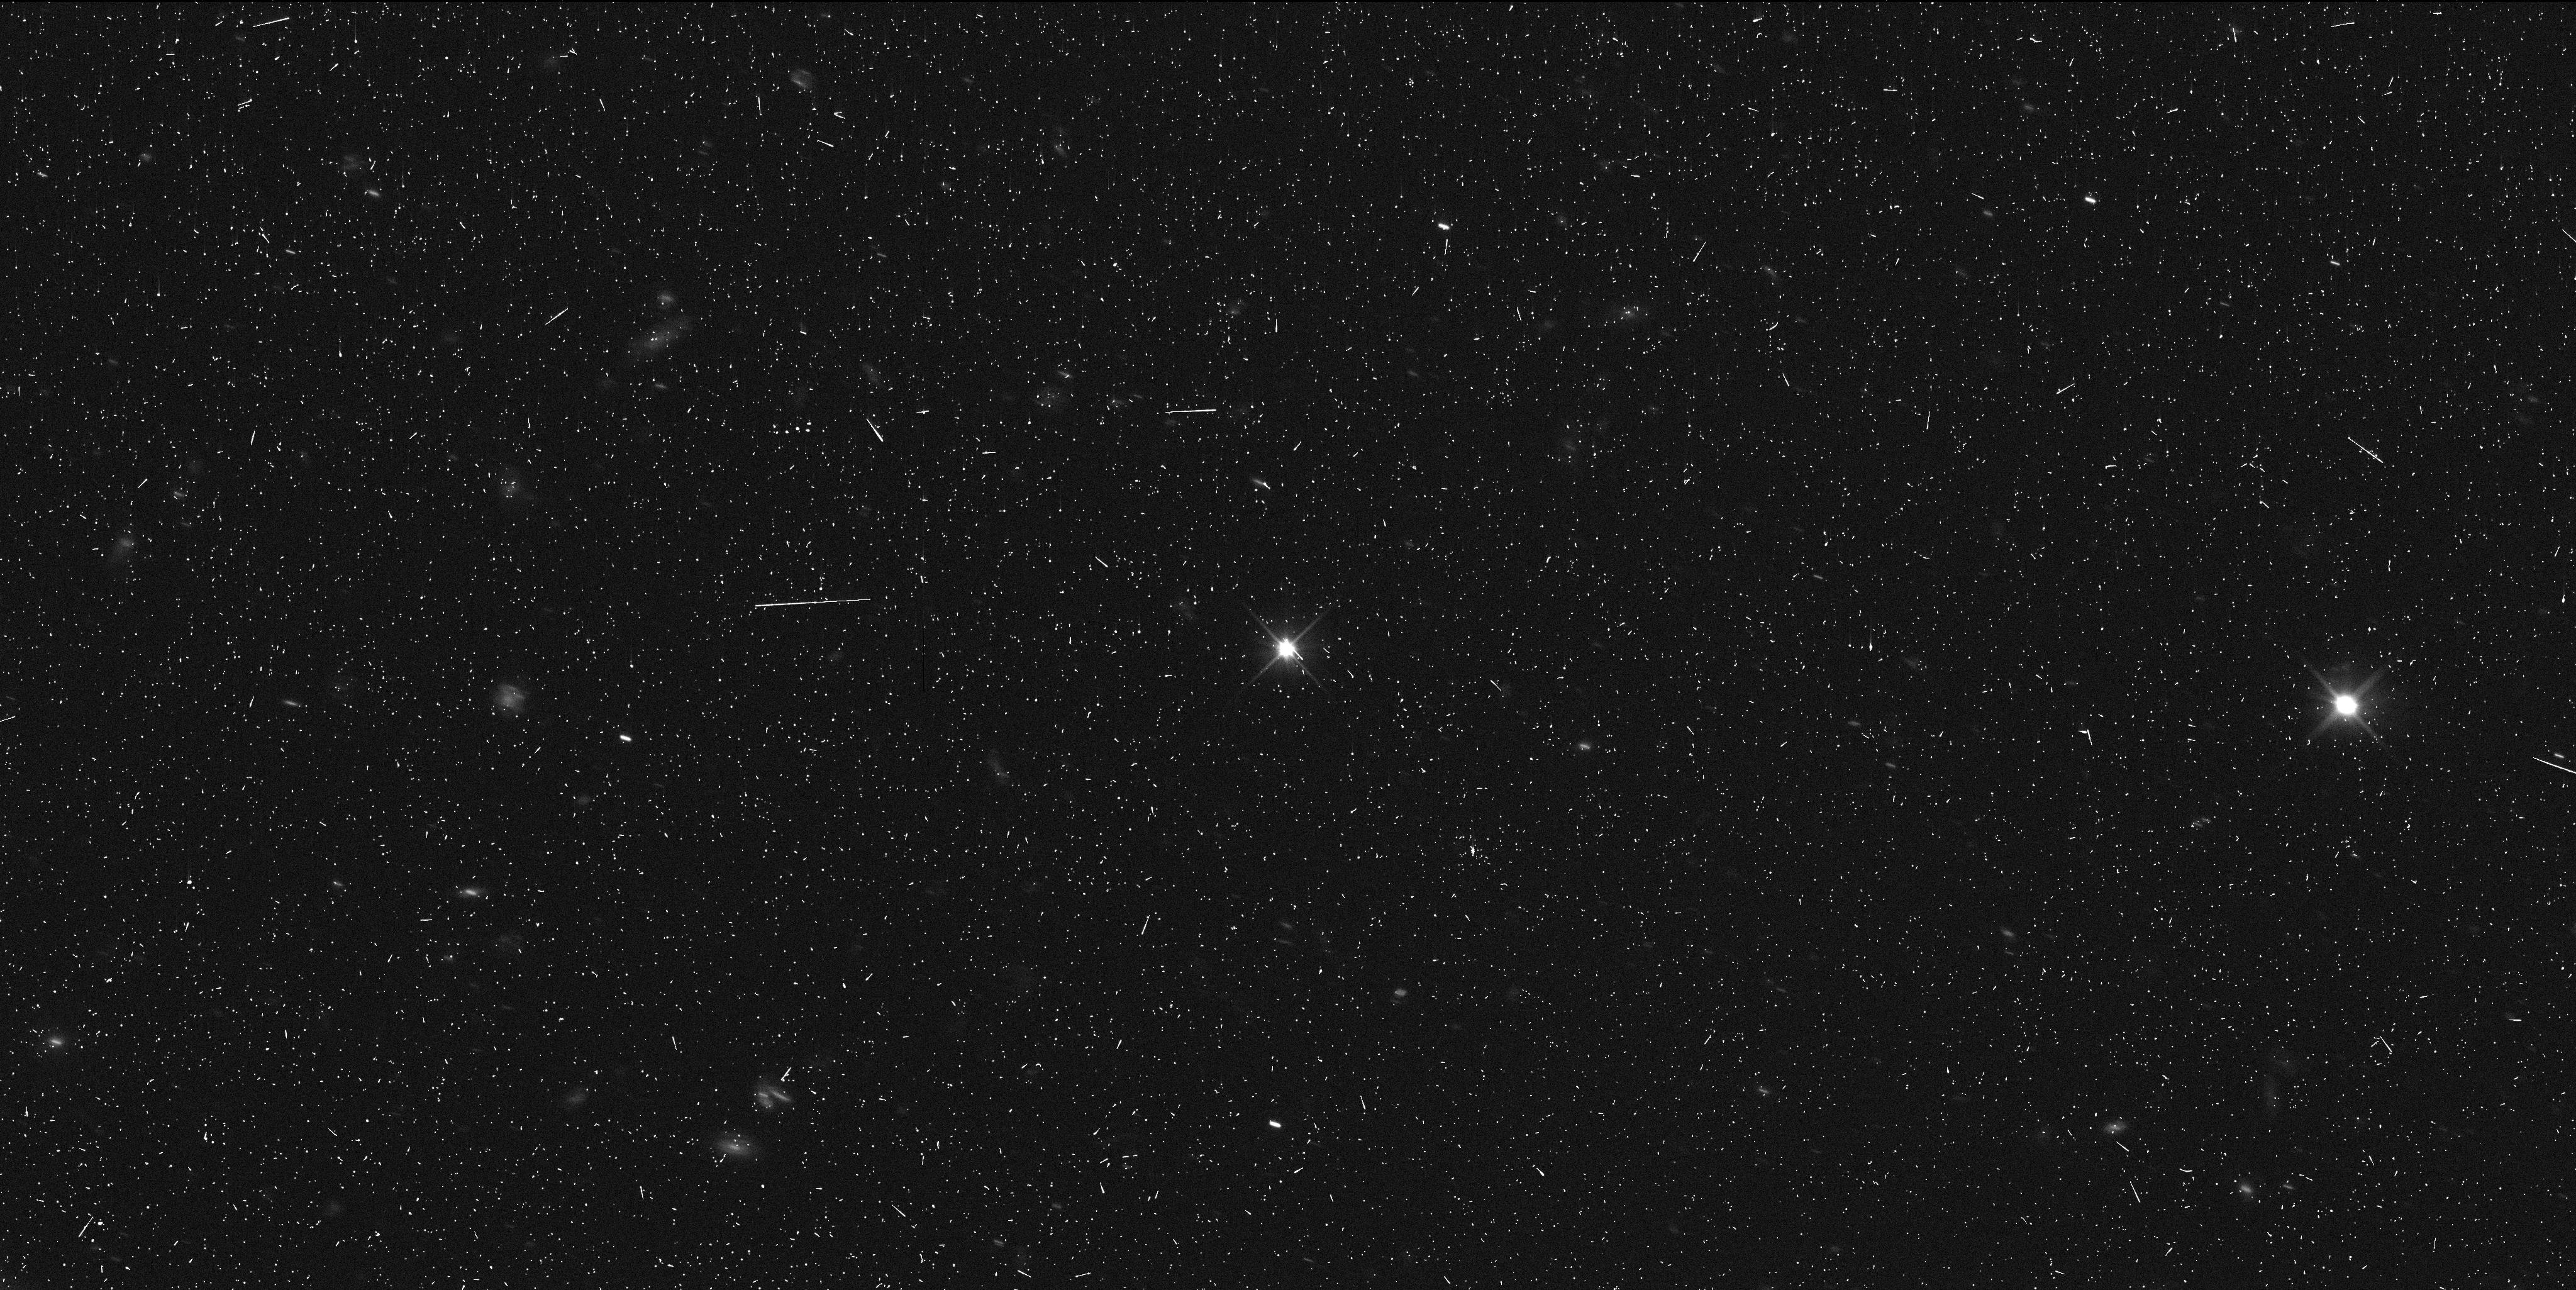
Target: MAKEMAKE
Instrument: WFC3/UVIS
Filter: F350LP
Exposure: 12 min
Observation ID: icoh03diq

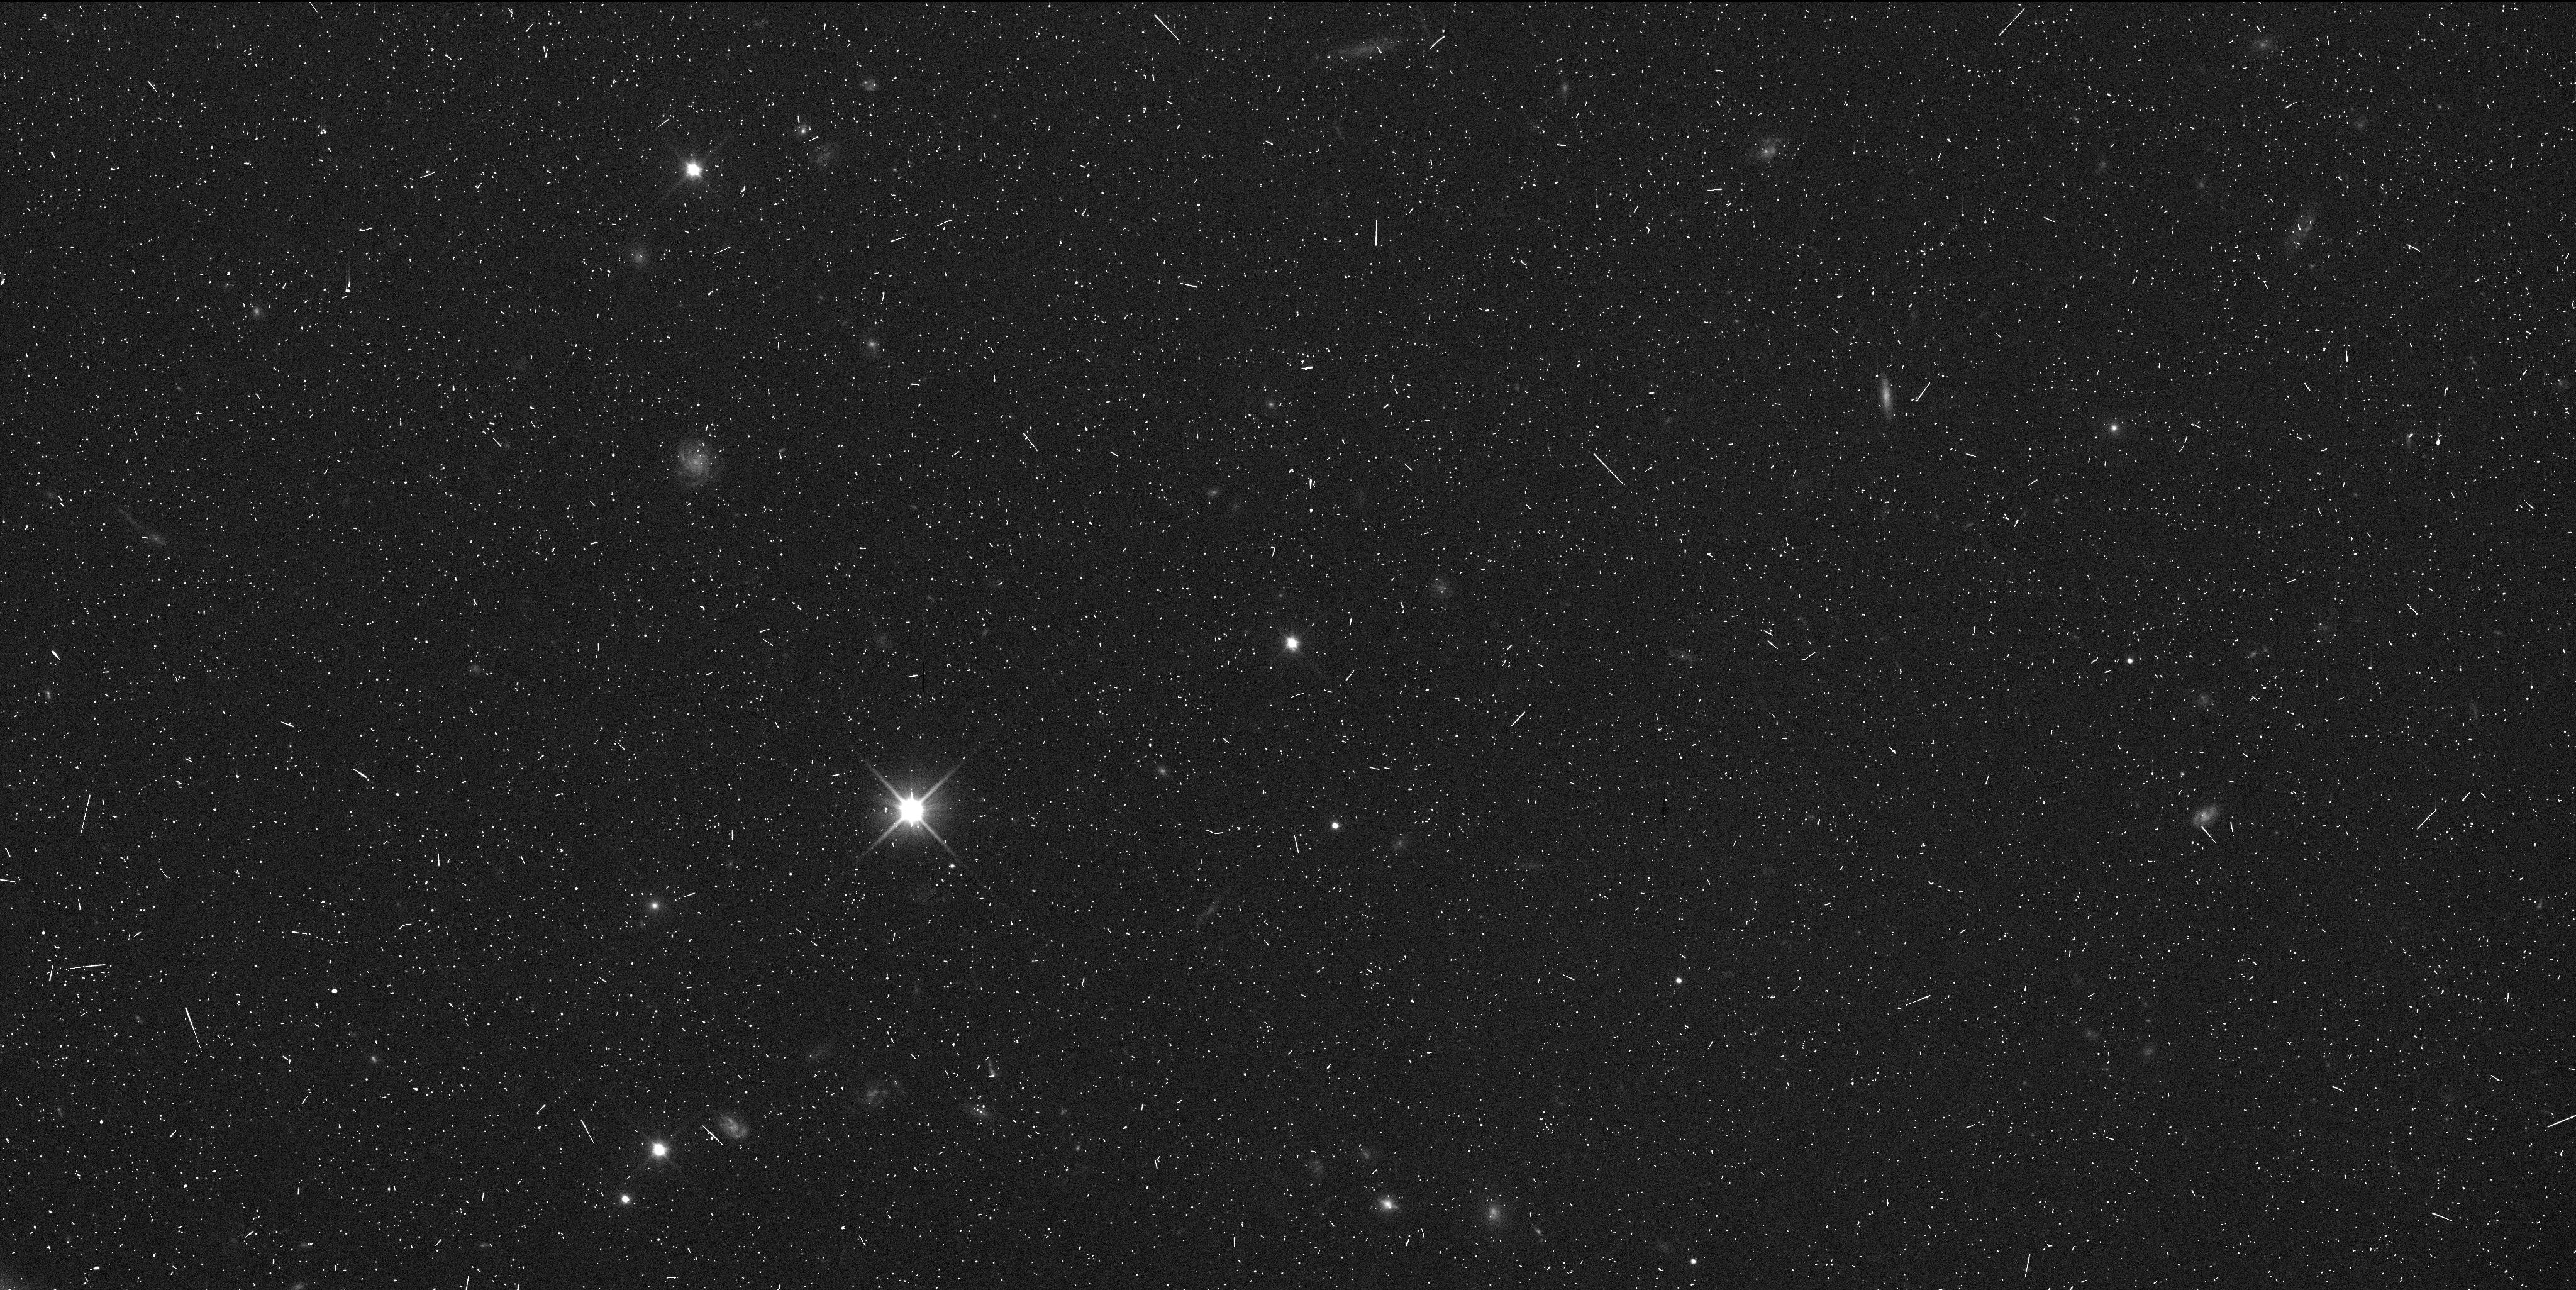
Target: ERIS
Instrument: WFC3/UVIS
Filter: F350LP
Exposure: 12 min
Observation ID: icoh02imq

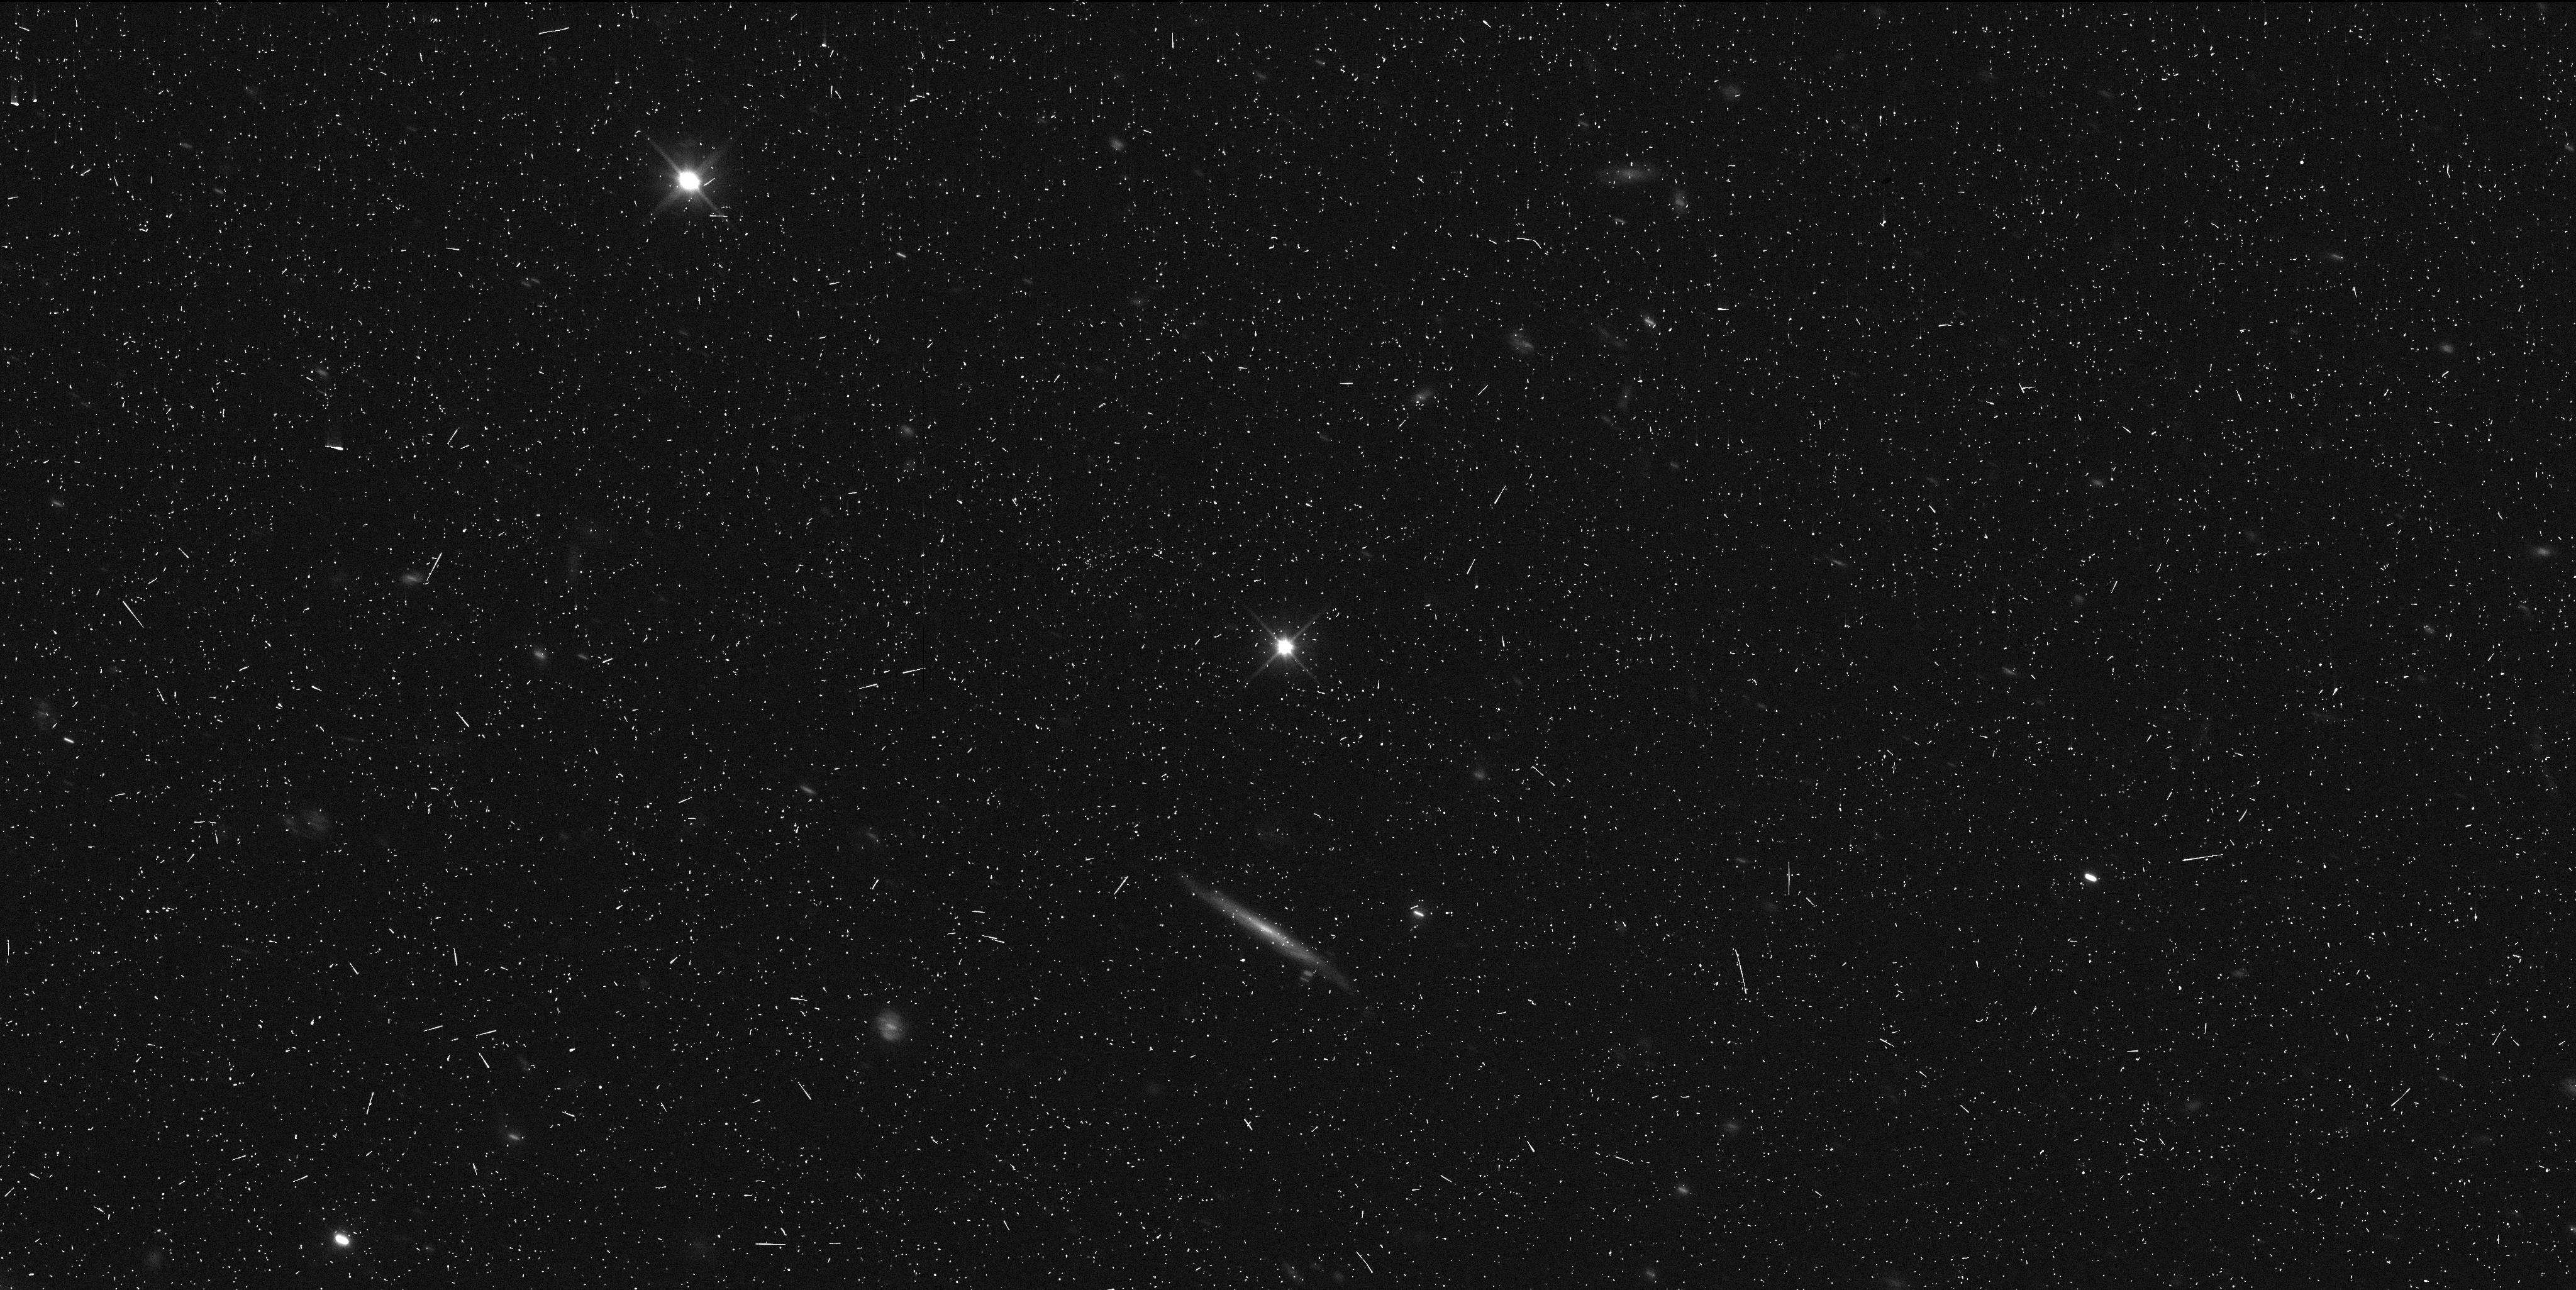
Target: MAKEMAKE
Instrument: WFC3/UVIS
Filter: F350LP
Exposure: 12 min
Observation ID: icoh04mhq

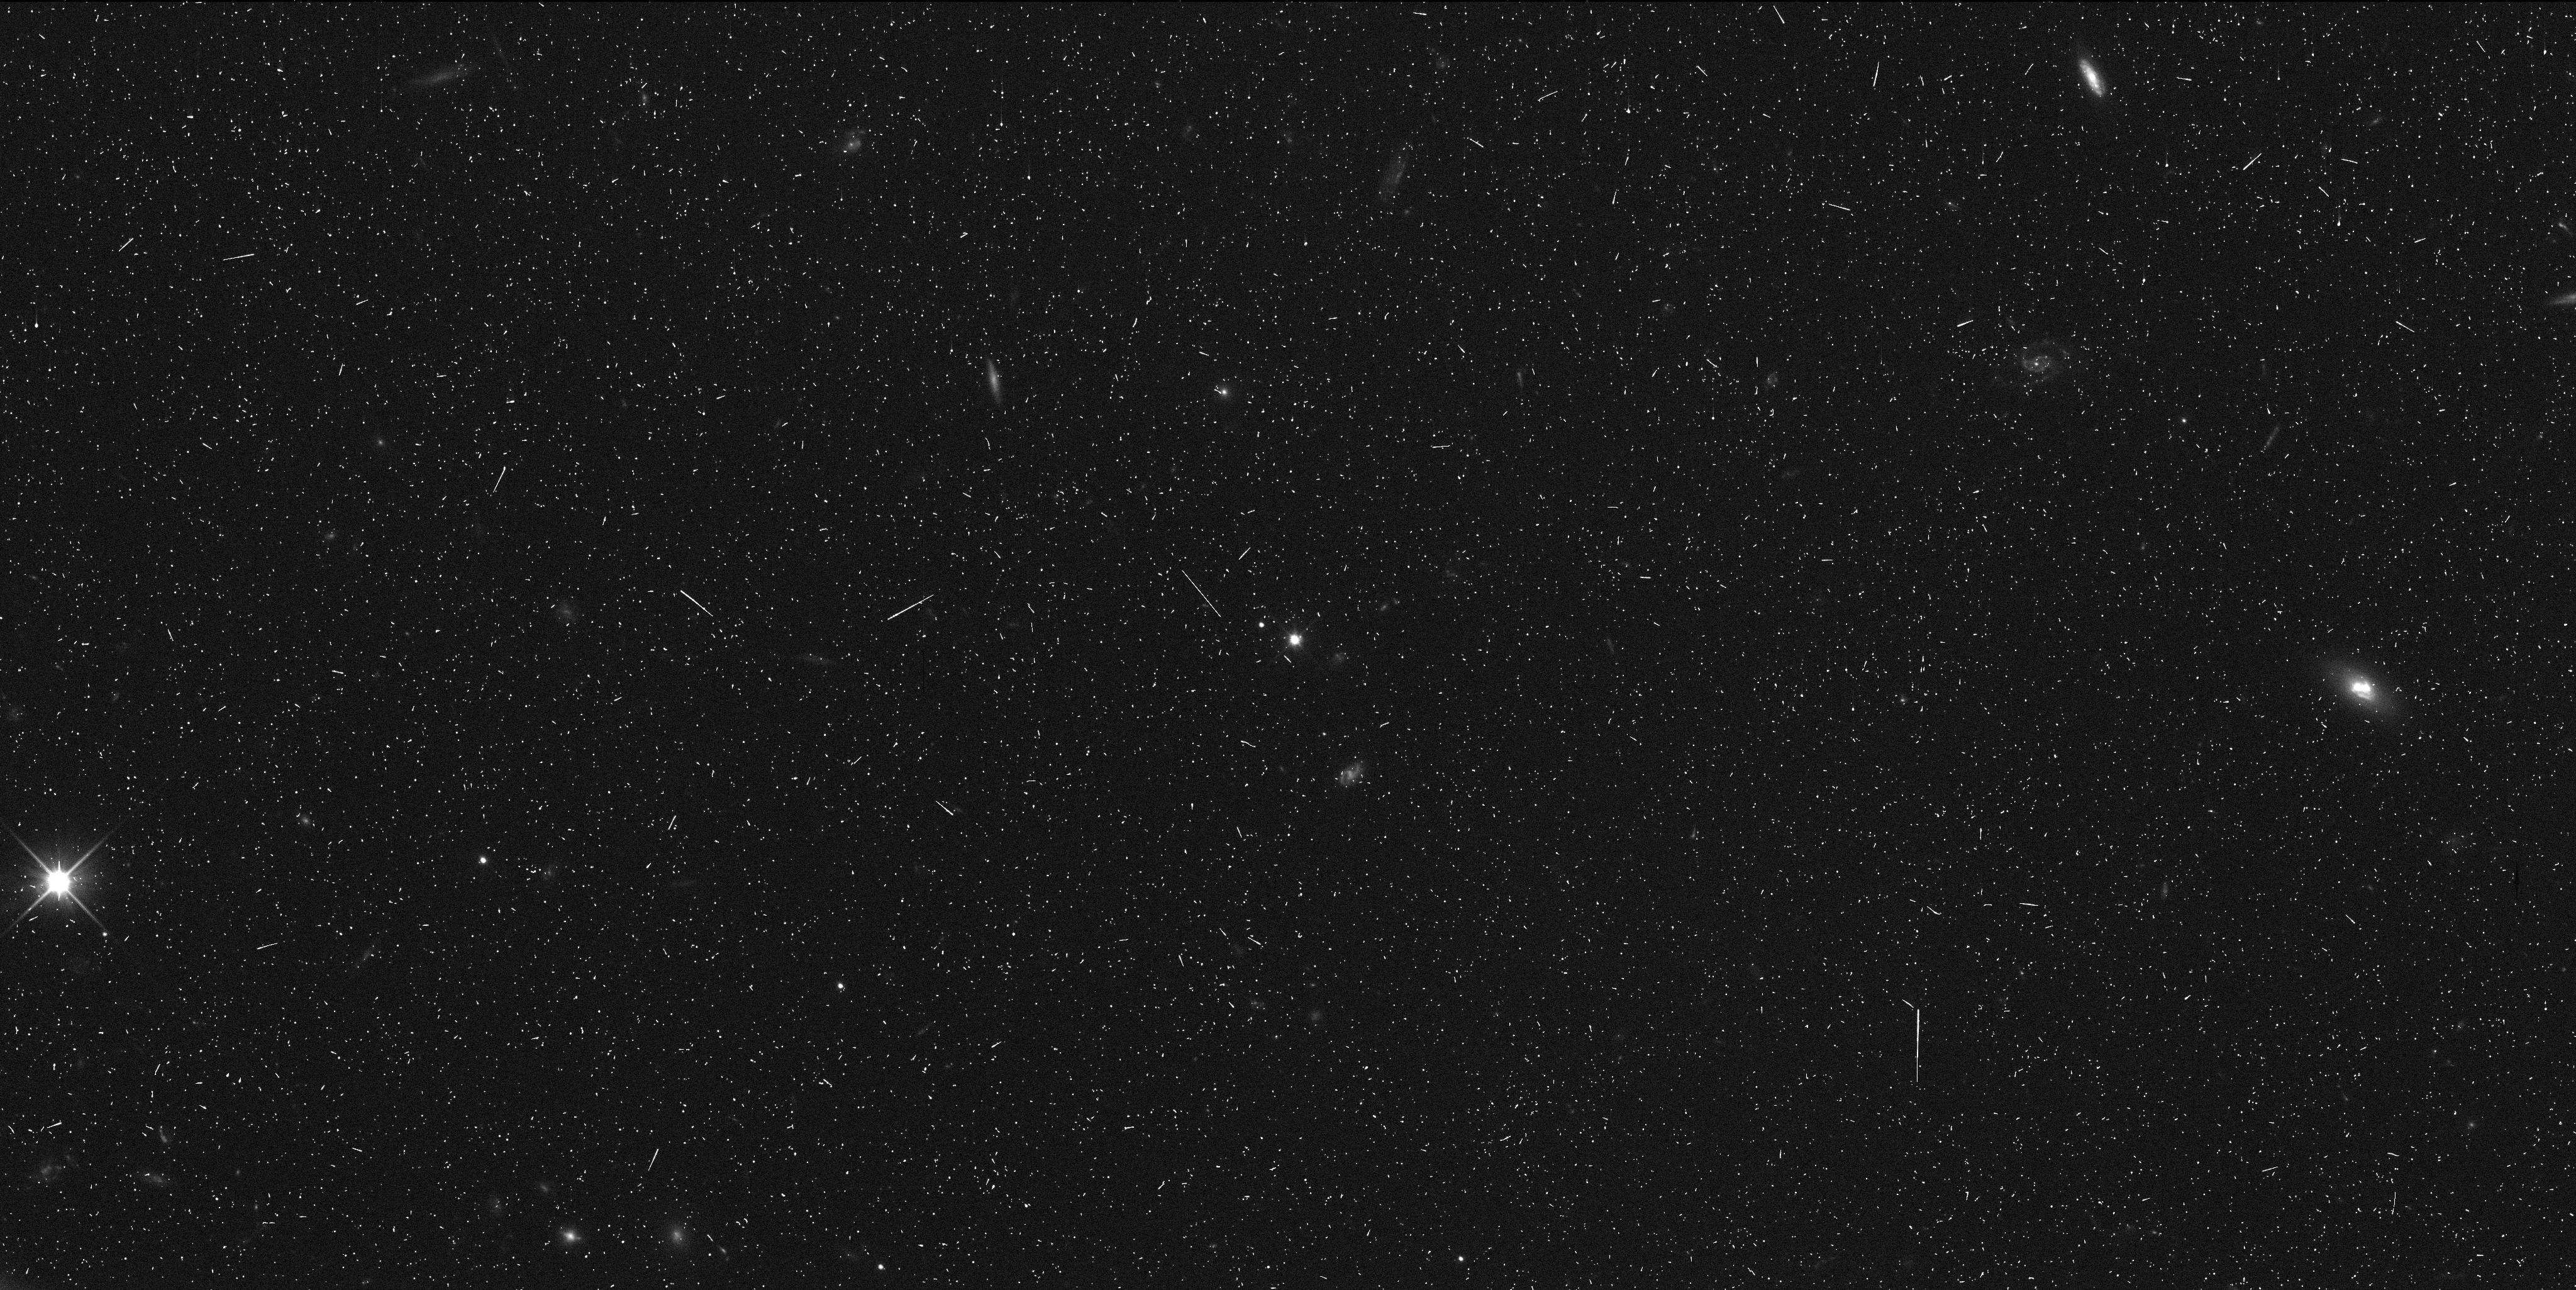
Target: ERIS
Instrument: WFC3/UVIS
Filter: F350LP
Exposure: 12 min
Observation ID: icoh01t3q

Deep Search for Small Satellites of Eris and Makemake (PI: Buie, Marc W.)

Recent HST observations searching deeper than ever before have discovered a very distinct family of small, faint, circumbinary satellites around Pluto and Charon. Pluto has looked like the oddball of the Solar System many times in the past, with its inclined and eccentric transneptunian orbit, its enormous satellite Charon, and its volatile ice rich surface composition. But in each of these matters, subsequent discoveries revealed that Pluto was not unique, merely the first of an entirely new class of objects. This proposal aims to determine if Pluto's family of small faint satellites is also non-unique, through unprecedentedly deep imaging of Eris and Makemake, the two other most Pluto-like bodies in the Kuiper belt.